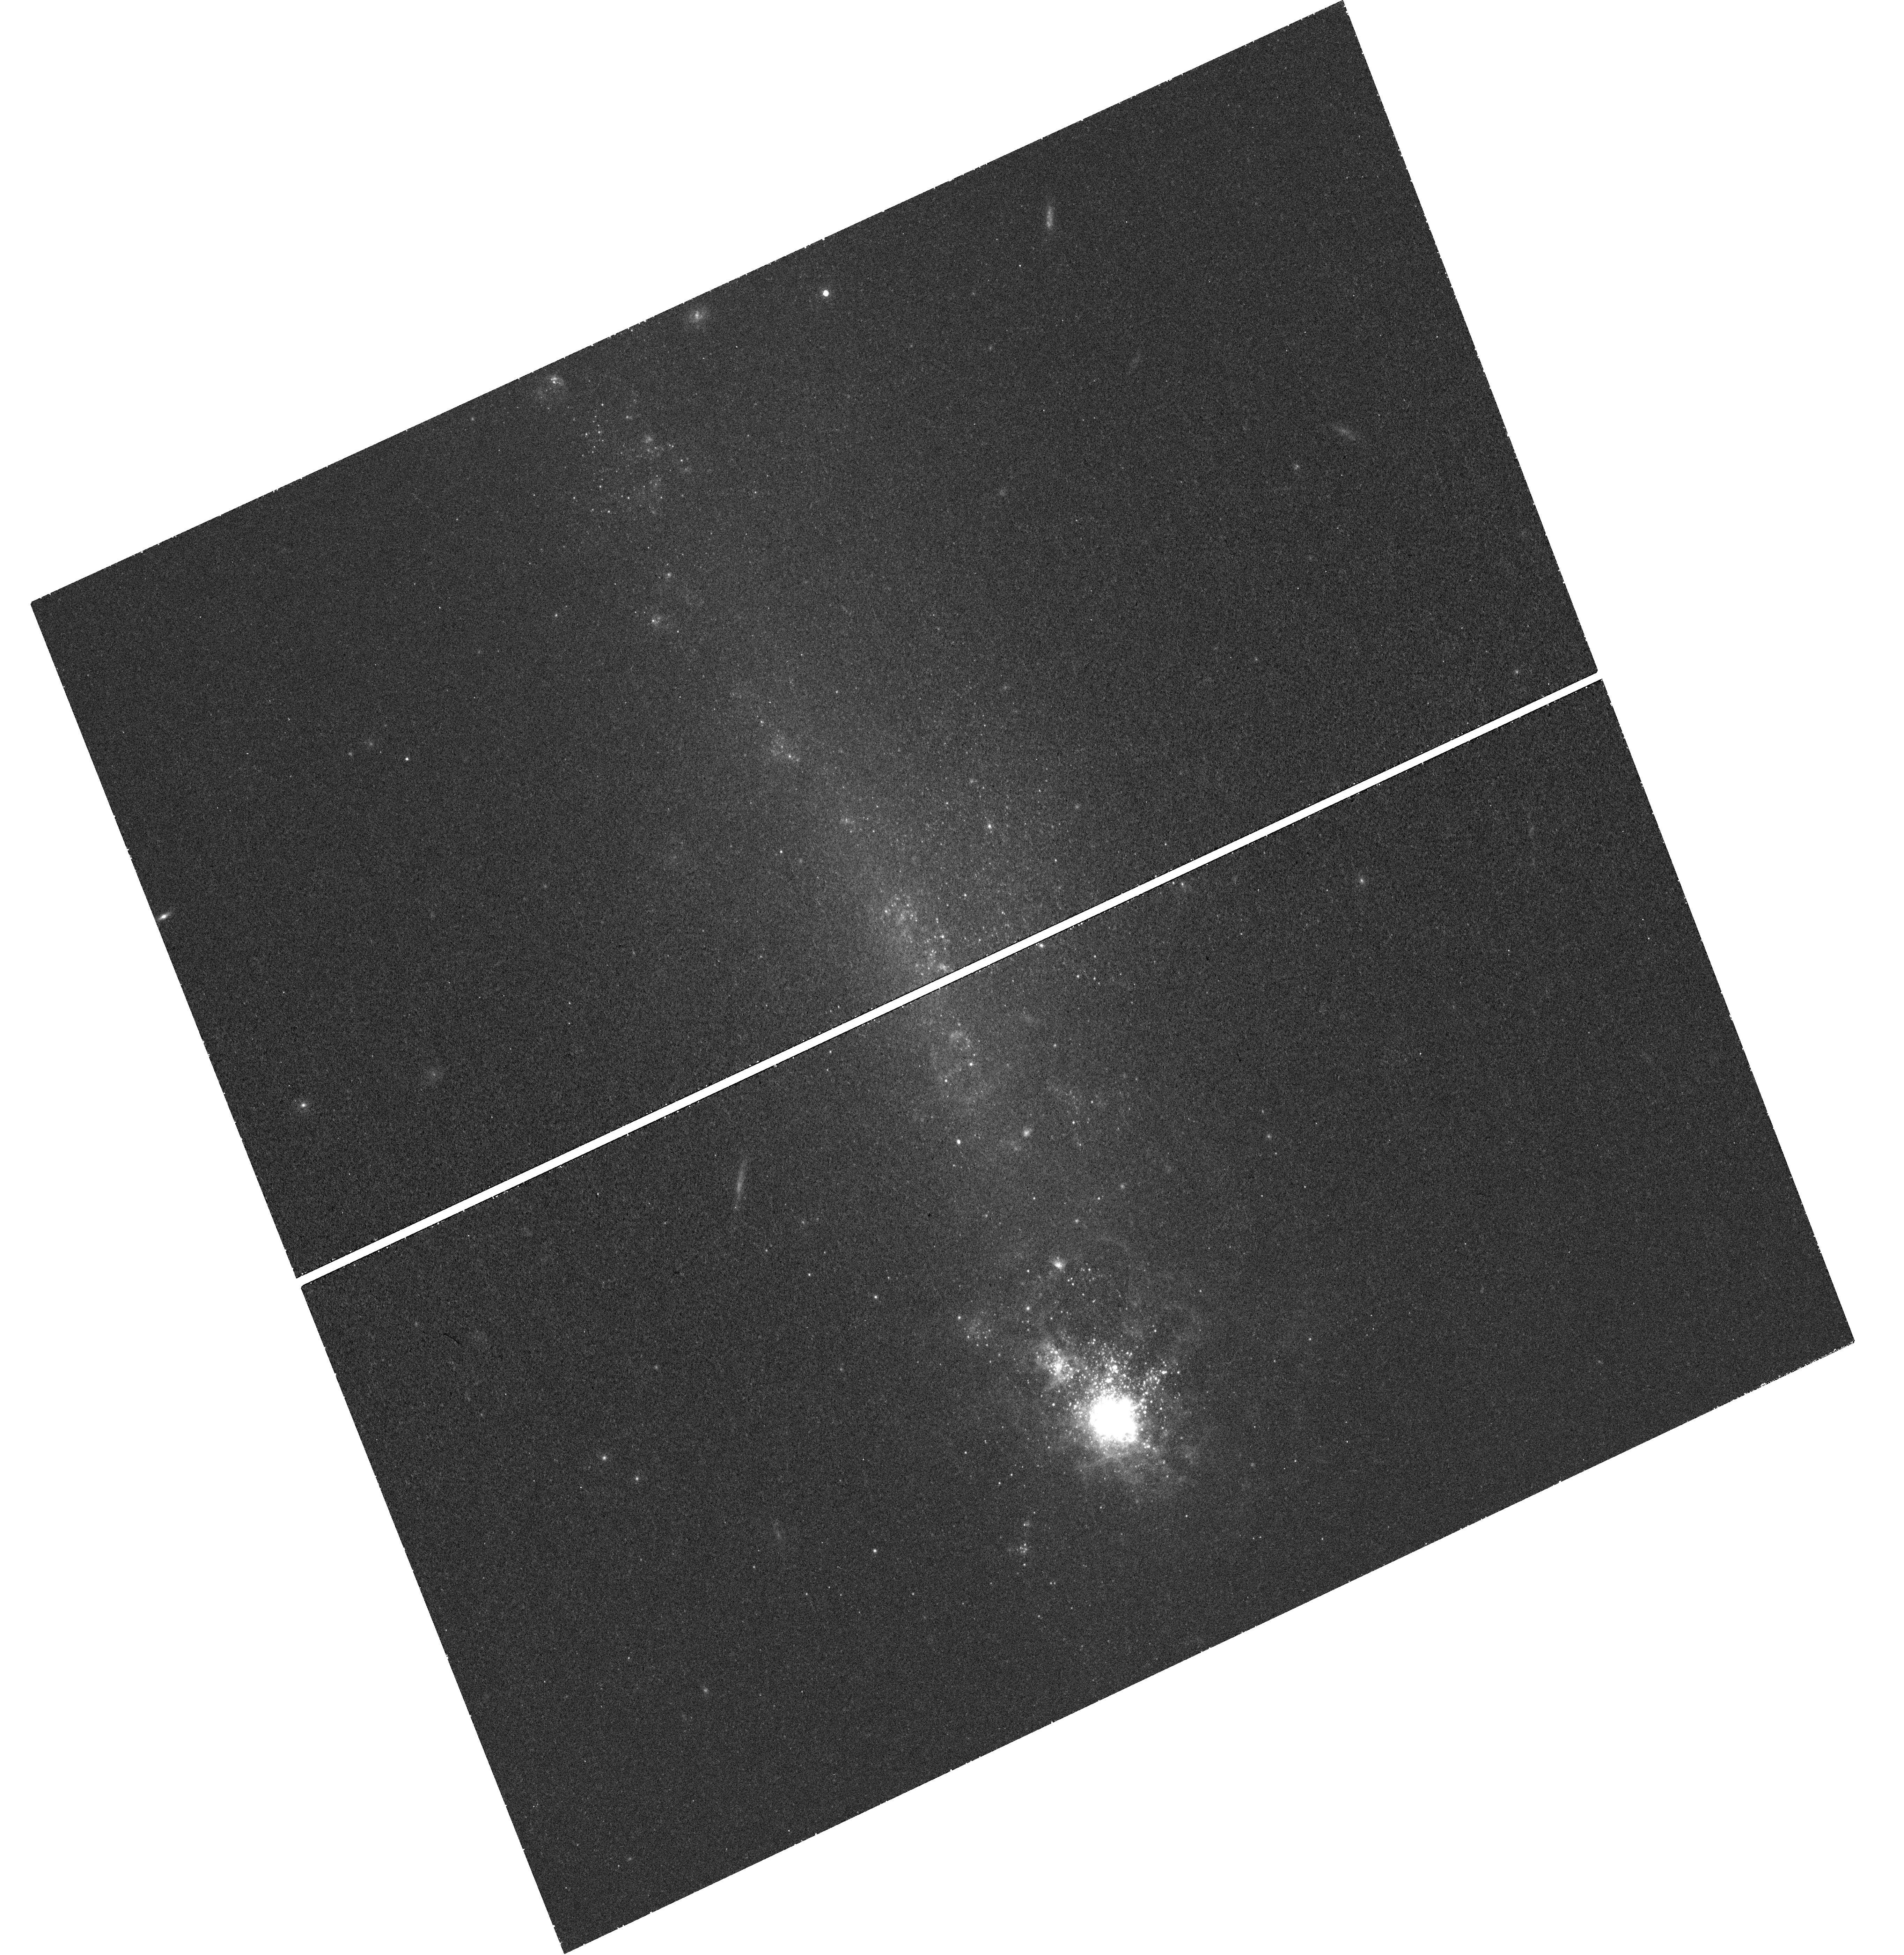
Target: NGC-4861. Instrument: WFC3/UVIS. Filter: F673N. Exposure: 46 min. Observation ID: hst_12497_02_wfc3_uvis_f673n_ibse02

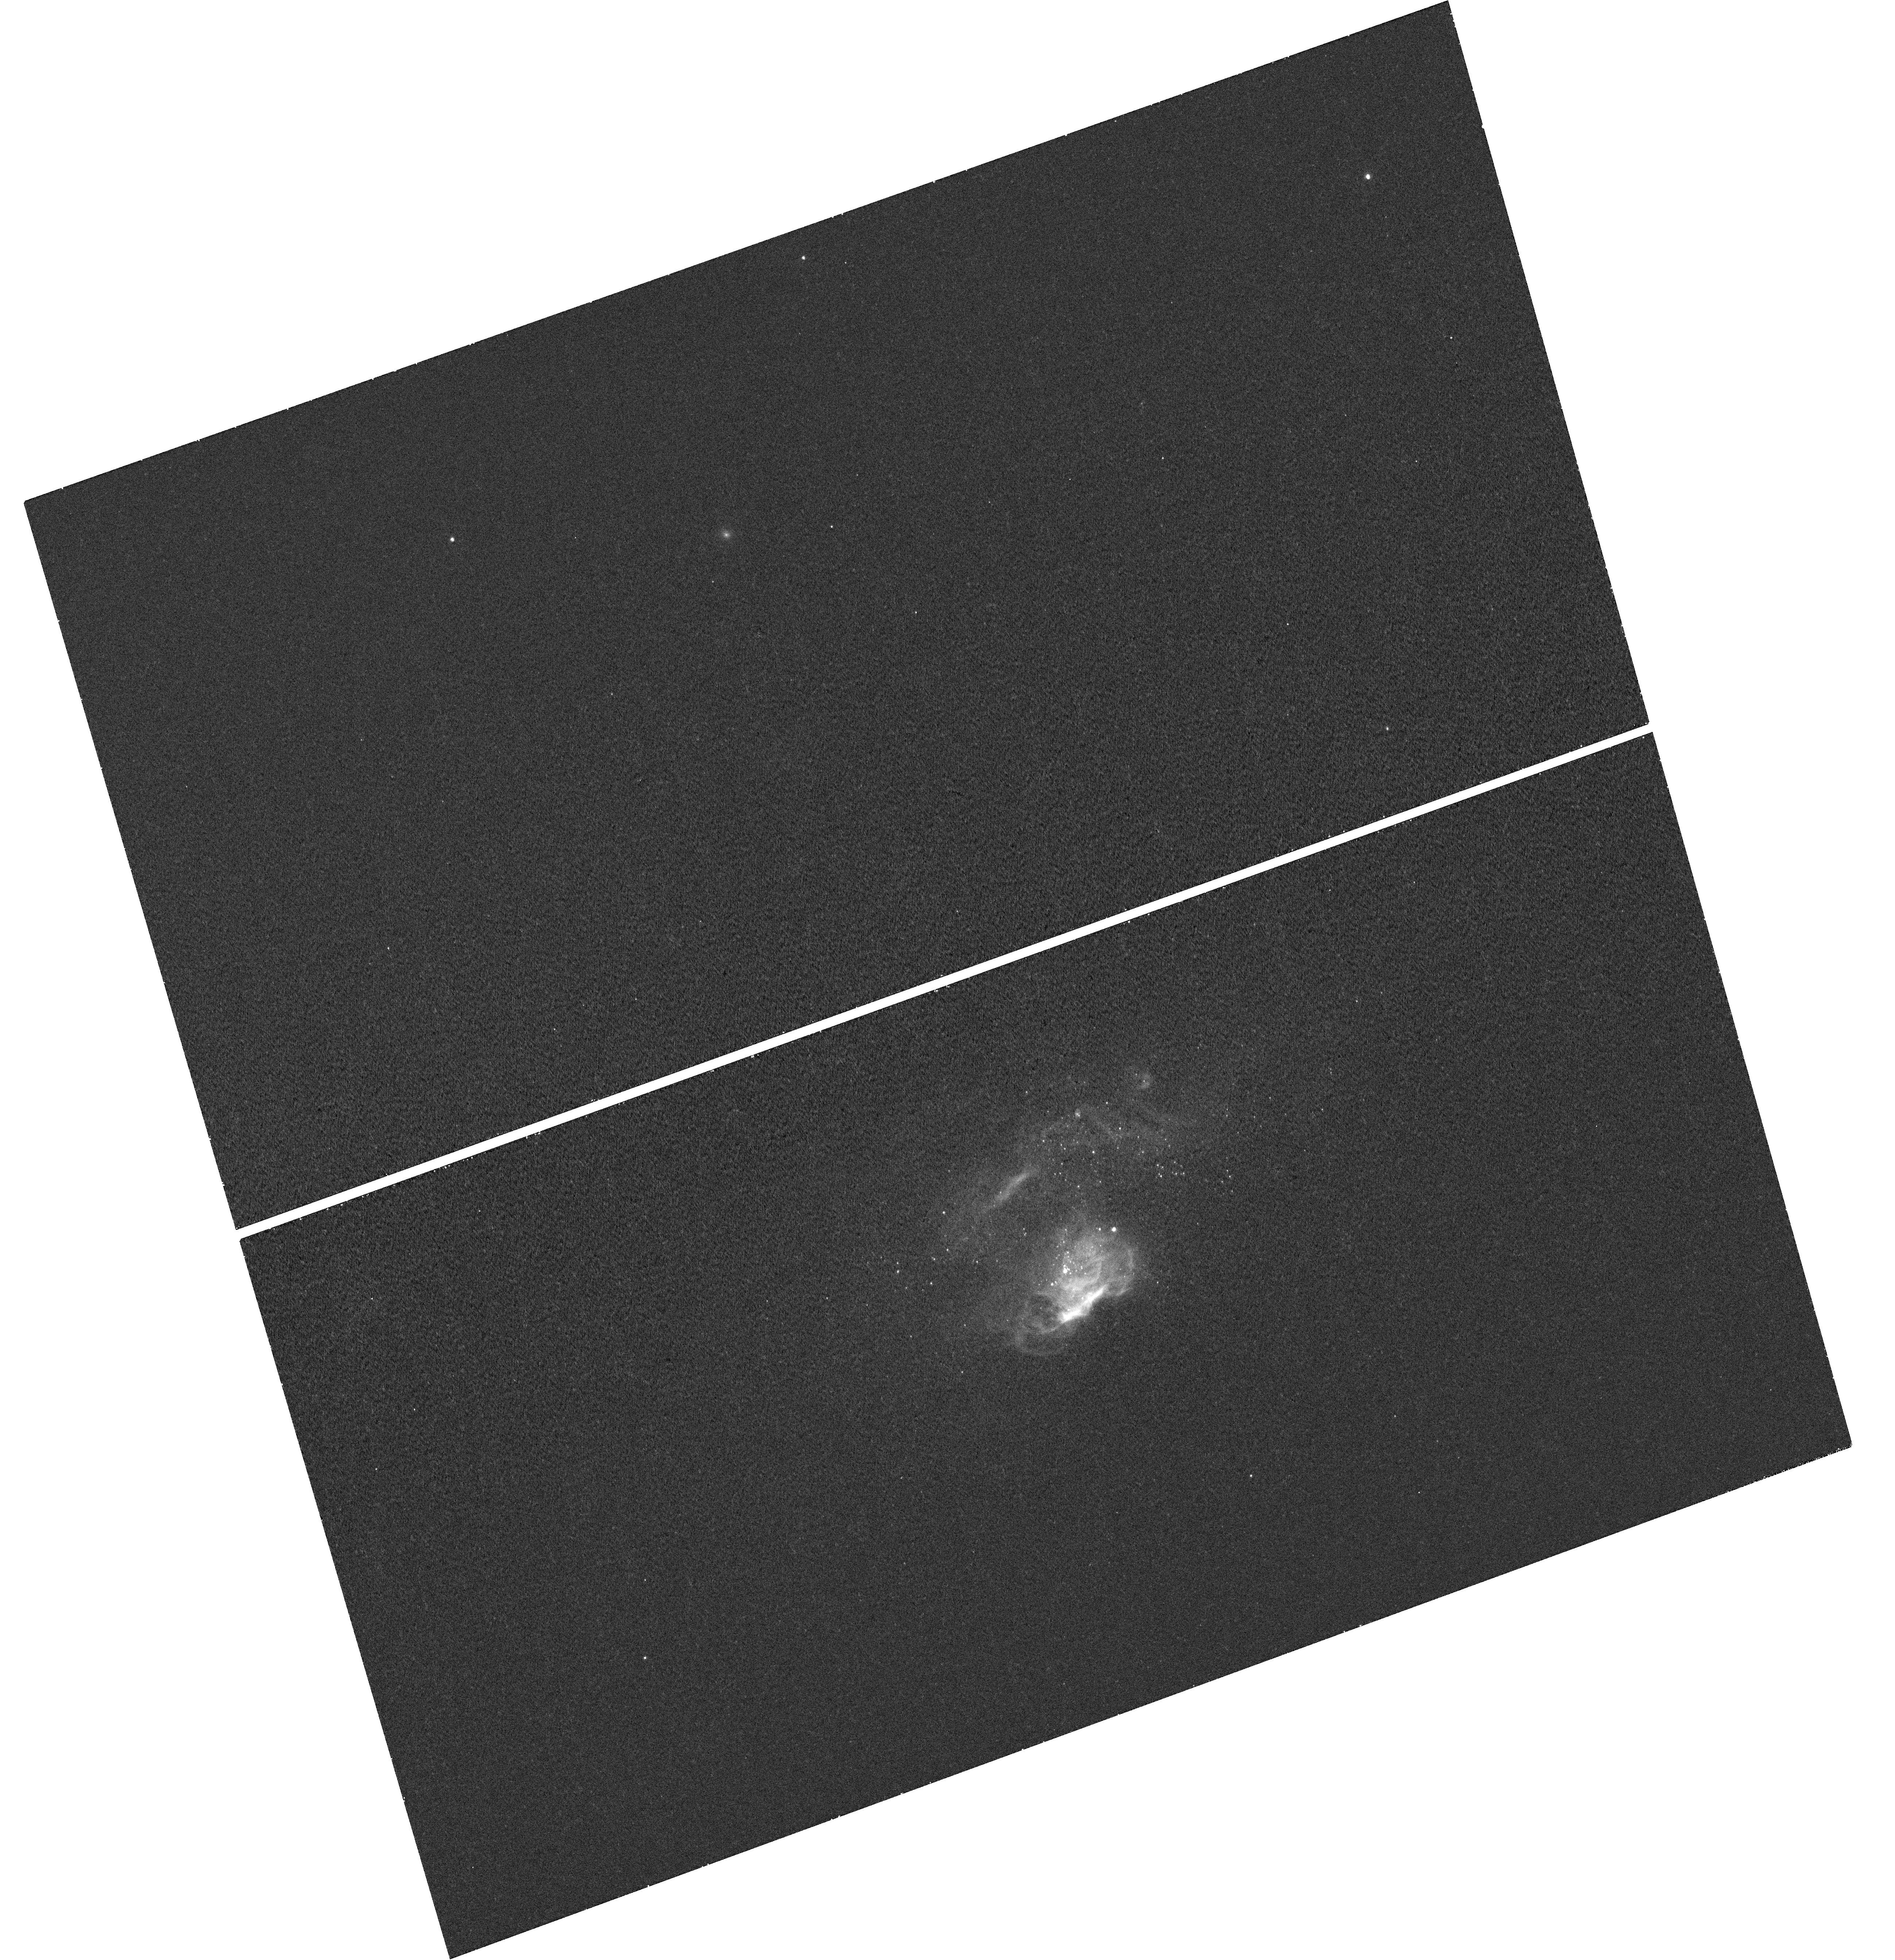
Target: MRK-178. Instrument: WFC3/UVIS. Filter: F502N. Exposure: 22 min. Observation ID: hst_12497_01_wfc3_uvis_f502n_ibse01

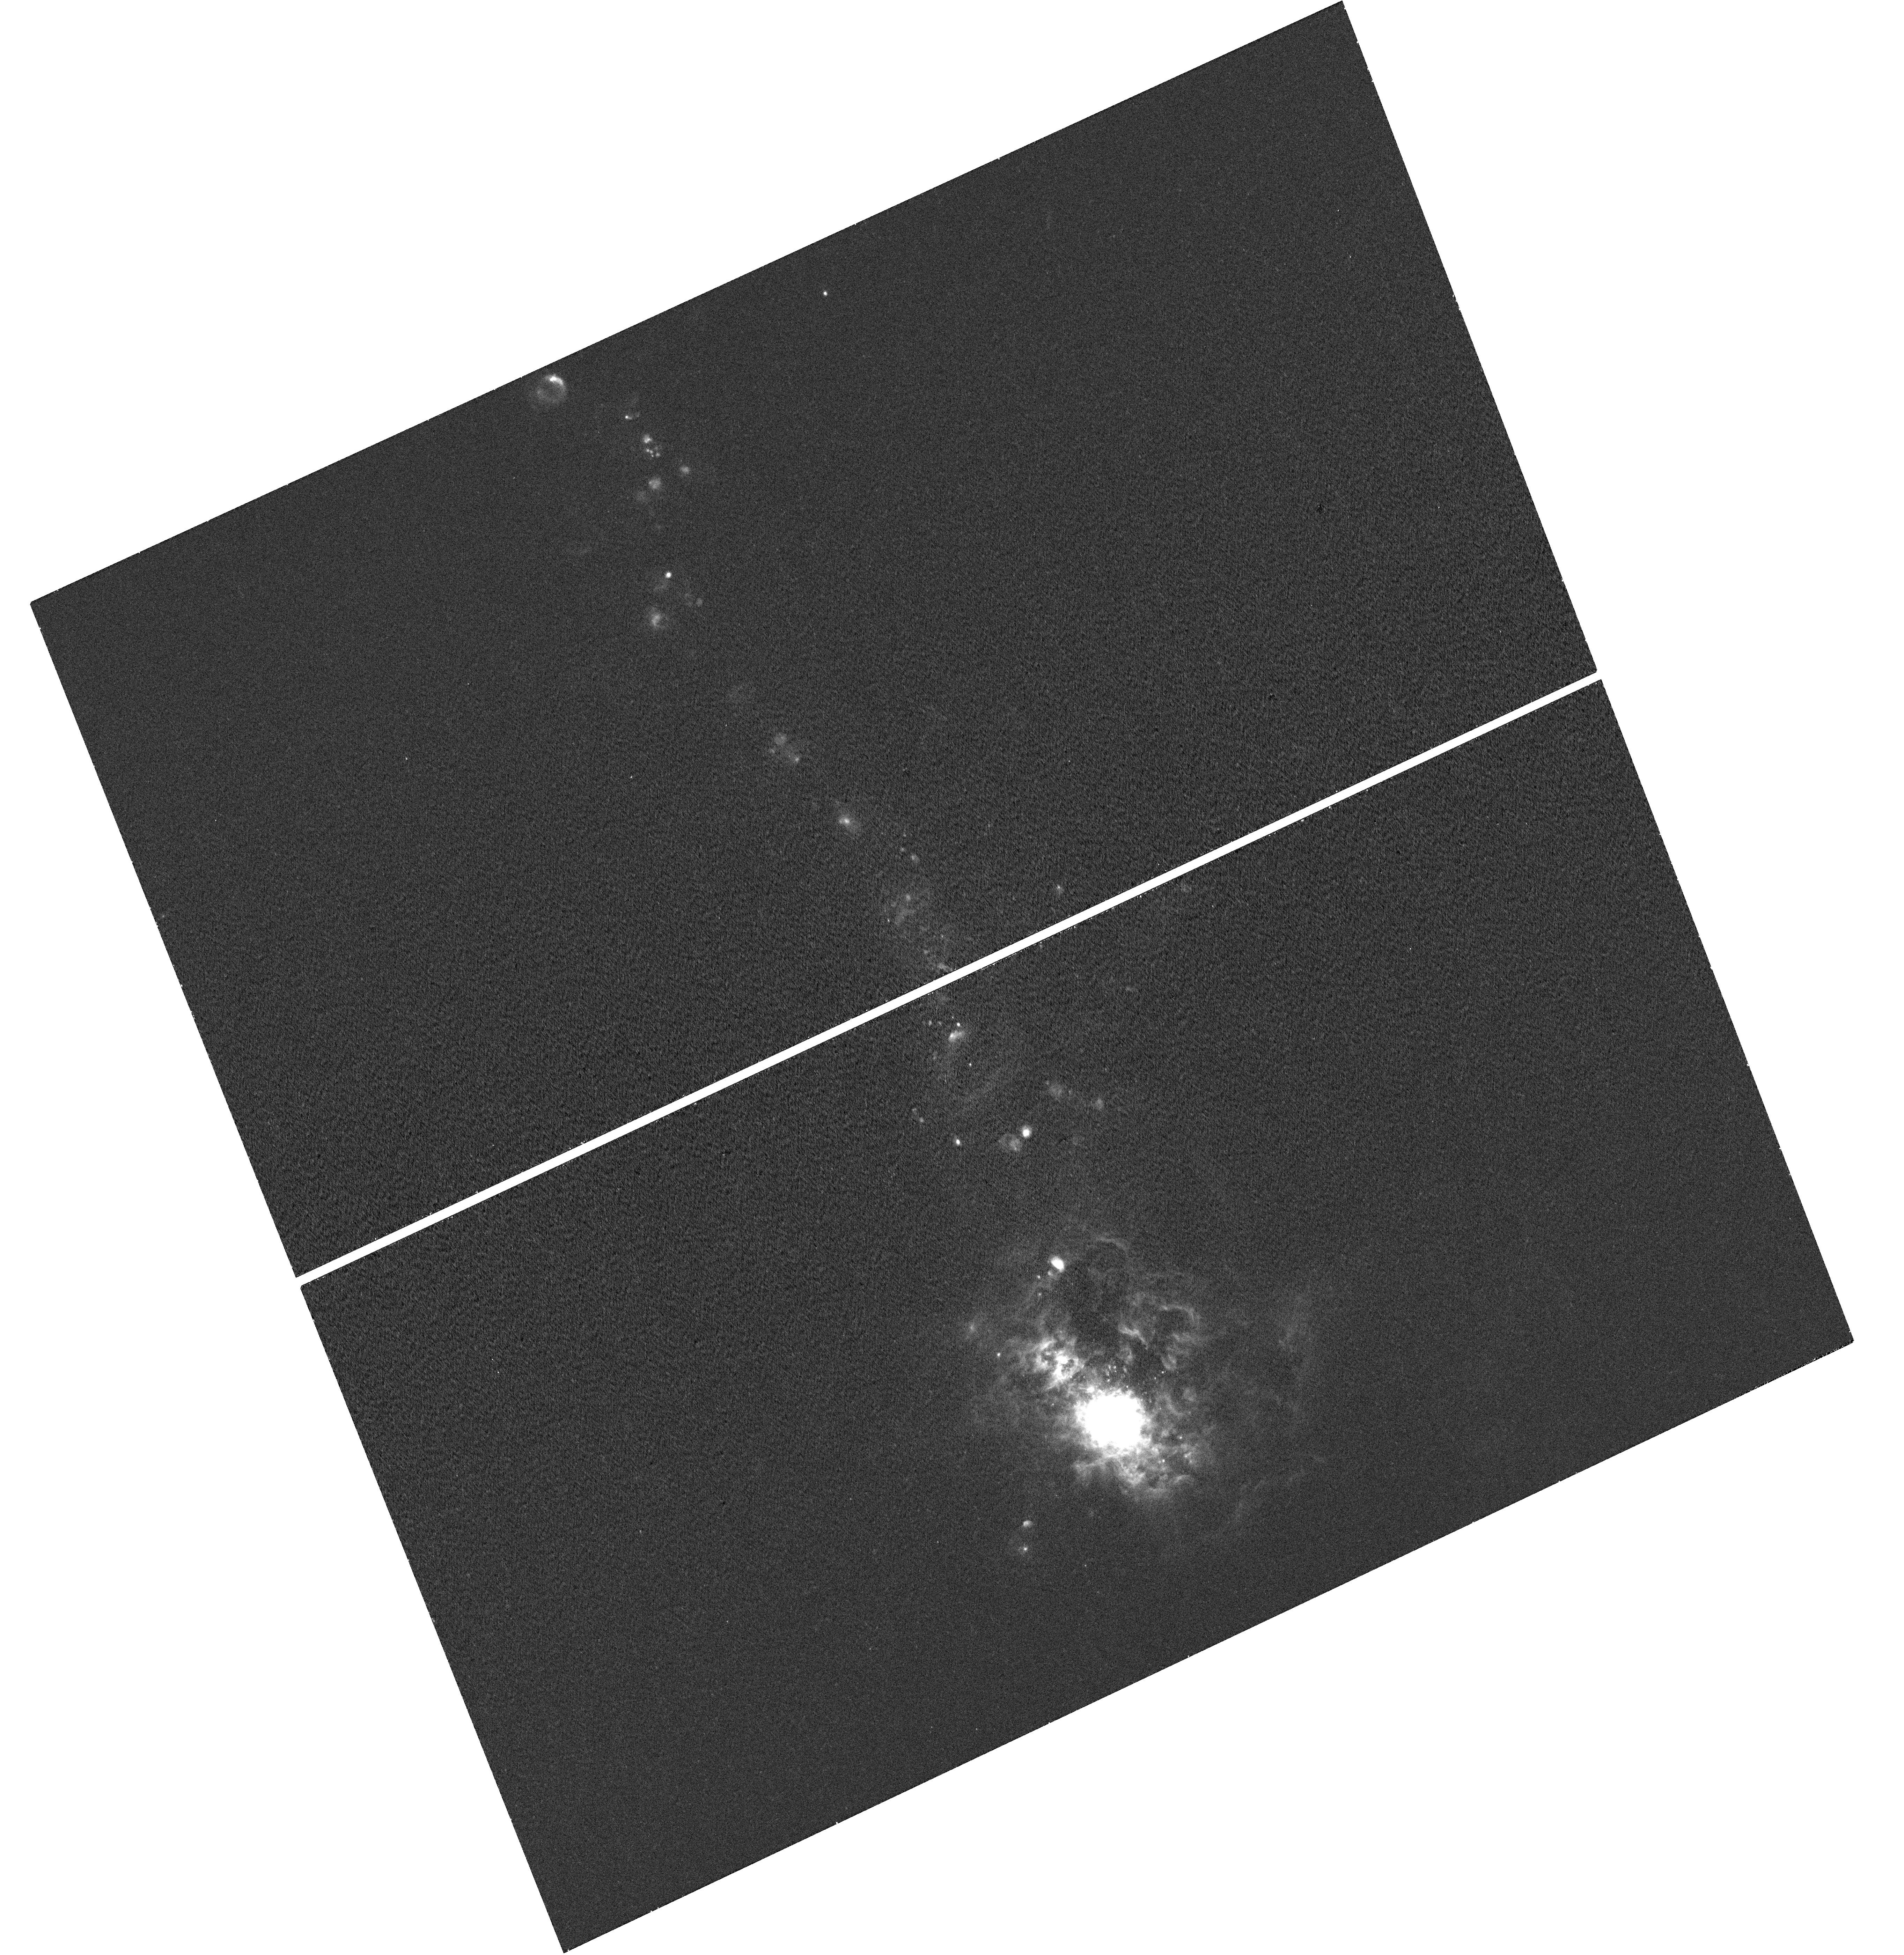
Target: NGC-4861. Instrument: WFC3/UVIS. Filter: F658N. Exposure: 20 min. Observation ID: hst_12497_02_wfc3_uvis_f658n_ibse02

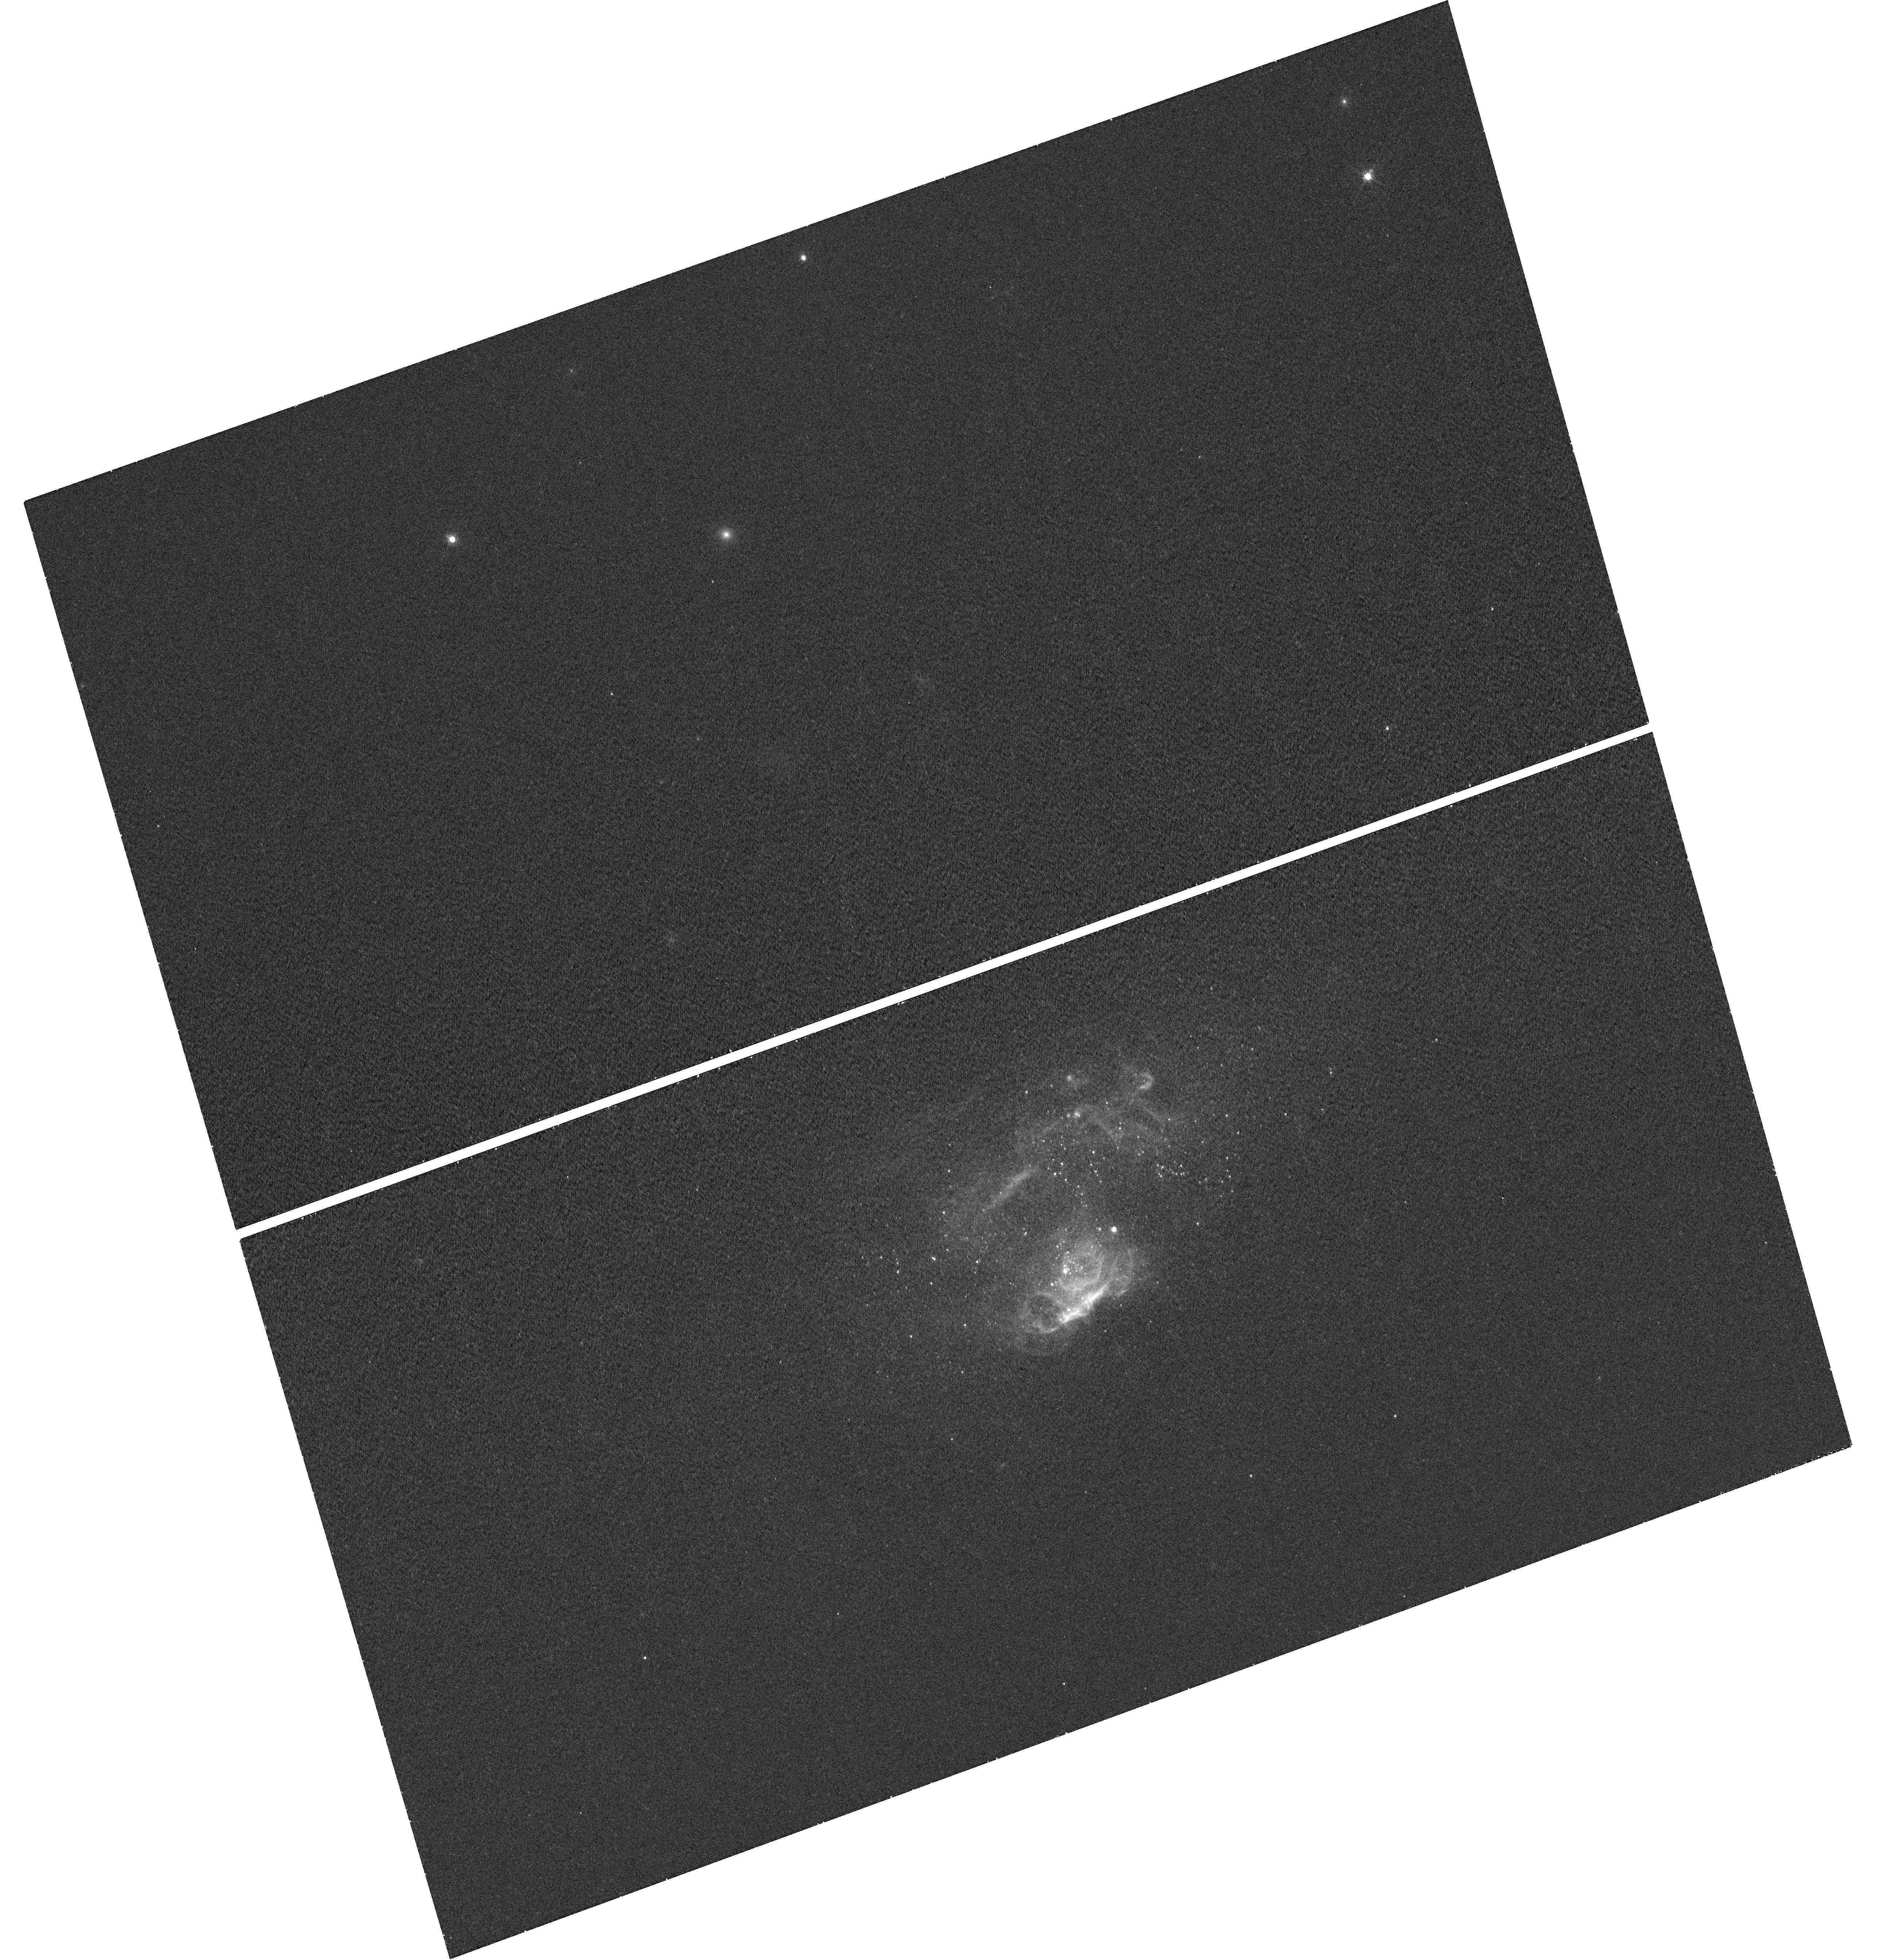
Target: MRK-178. Instrument: WFC3/UVIS. Filter: F657N. Exposure: 20 min. Observation ID: hst_12497_01_wfc3_uvis_f657n_ibse01

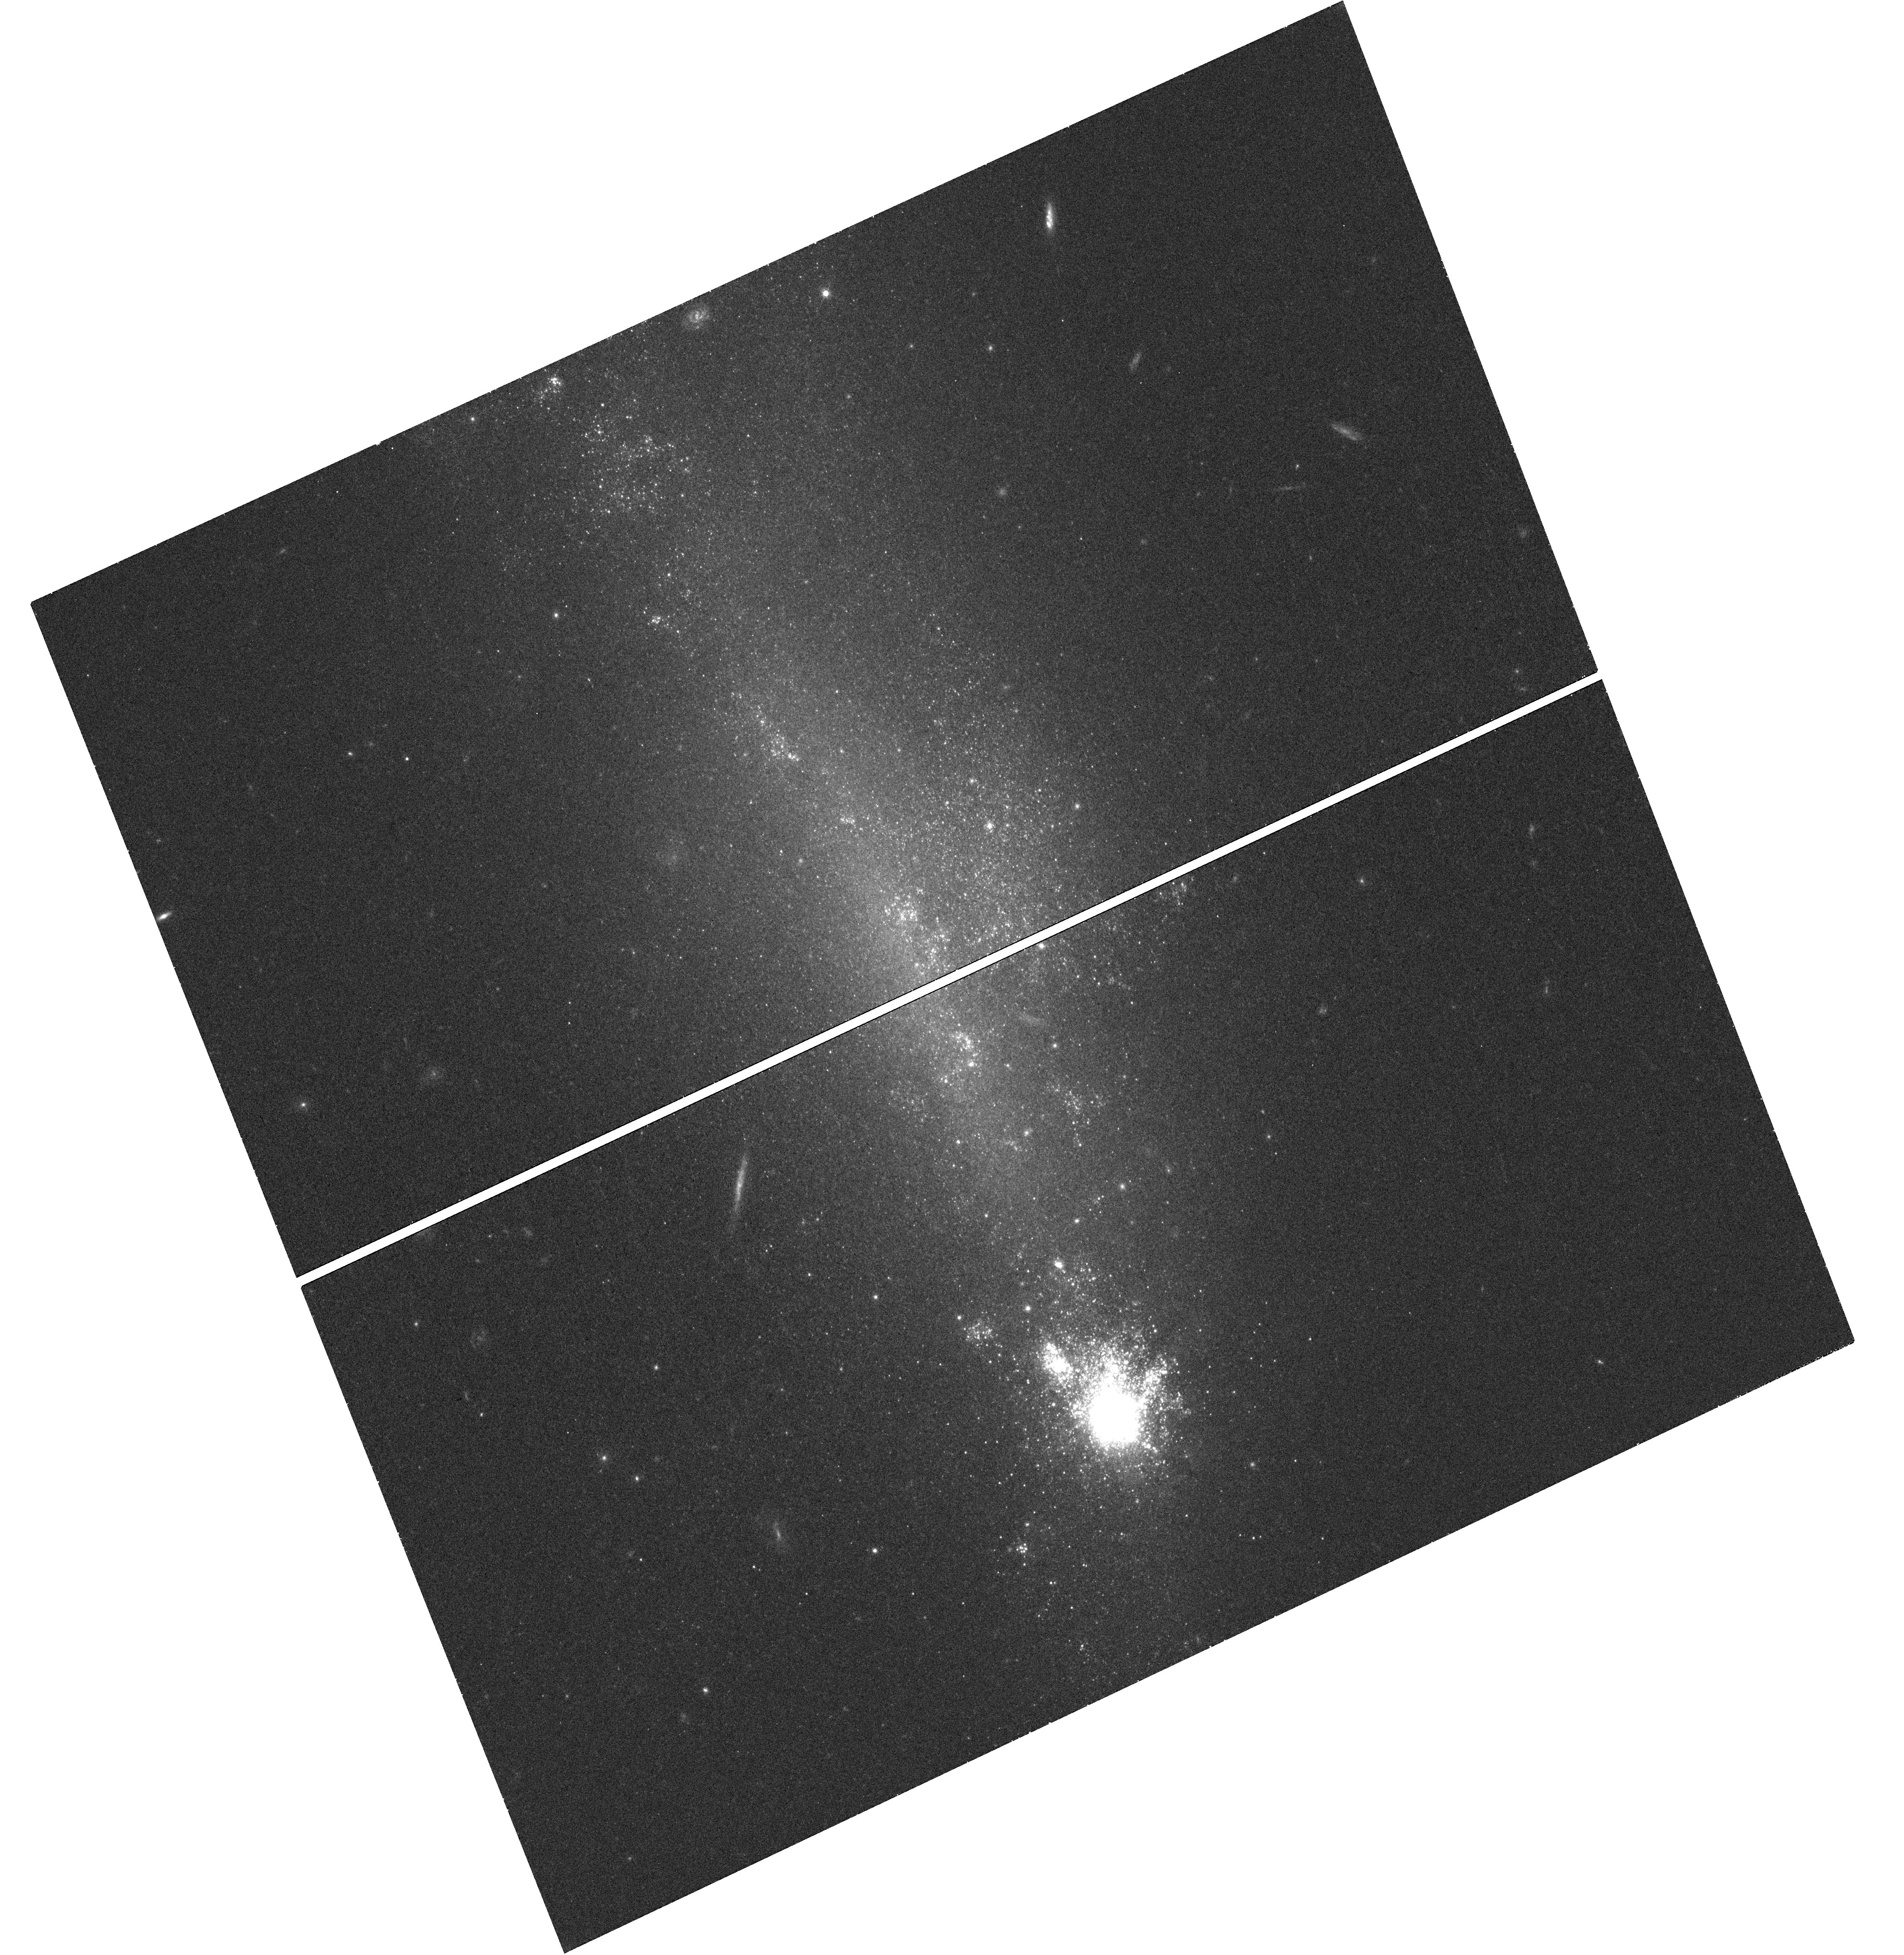
Target: NGC-4861. Instrument: WFC3/UVIS. Filter: F547M. Exposure: 22 min. Observation ID: hst_12497_02_wfc3_uvis_f547m_ibse02

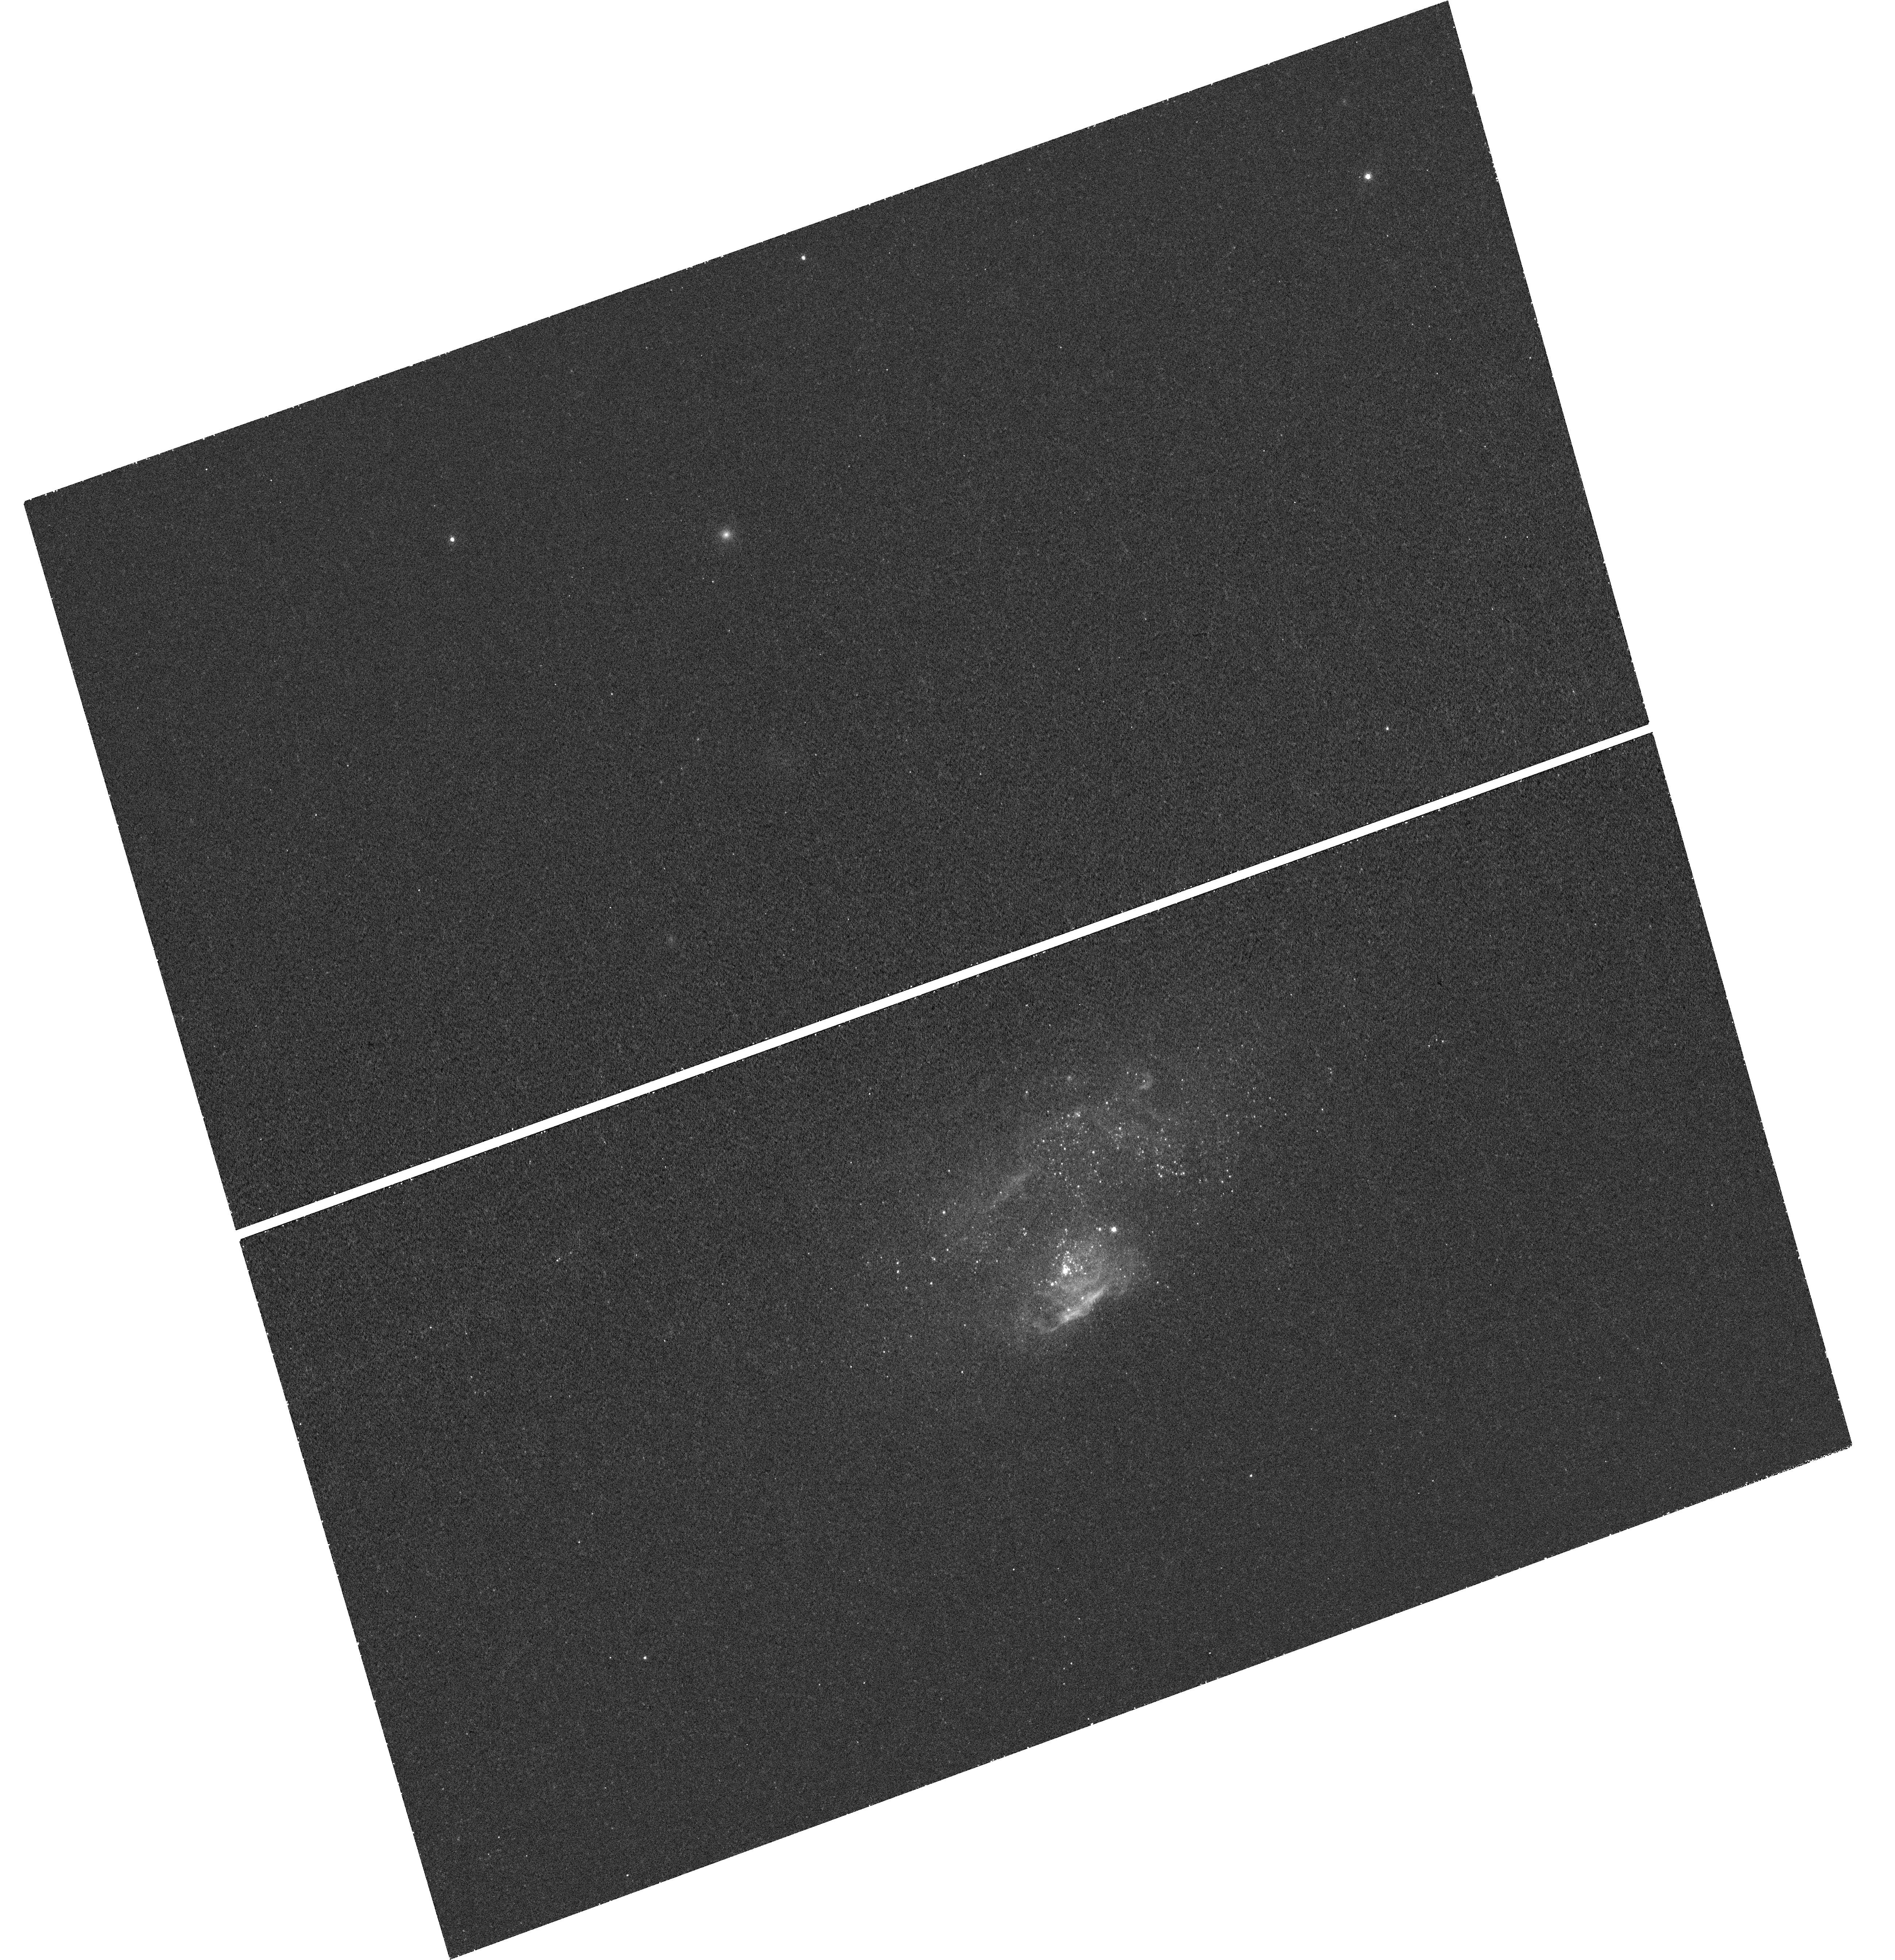
Target: MRK-178. Instrument: WFC3/UVIS. Filter: F487N. Exposure: 46 min. Observation ID: hst_12497_01_wfc3_uvis_f487n_ibse01

Constraining Stellar Feedback : A Census of Shock-ionized Gas in Nearby Starbursts Galaxies. (PI: Hong, Sungryong)

Stellar feedback is one of the most important engines of galaxy formation and evolution. However, the observational constraints are not yet established. We propose to investigate this problem by observing 2 nearby star-forming galaxies, selected to fill an unexplored niche in the key 2-dimensional parameter space of host galaxys stellar mass and star formation rate density. From the WFC3 narrow-band observations in the light of H-alpha, H-beta, [OIII], and [SII], we will : (1) produce the line diagnostic diagrams, [O III](5007)/H-beta vs. [S II](6716+6731)/H-alpha, (2) discriminate the feedback-driven shock-ionized component from the ionized gas, (3) measure the energy budget of the shocks from star forming feedback. Those observations, joined by our previous data and studies on nearby starburst galaxies, will yield the efficiency of the feedback, i.e. the fraction of the star formations mechanical energy transported out of the starburst site rather than radiated away, as a function of both stellar mass and star formation rate intensity. The high angular resolution of HST is crucial for separating the shock fronts (~10pc = 0.2 at 10 Mpc) from the photo-ionized regions. This project will provide the quantitative foundation of stellar feedback and a gauge for determining the role of feedback in the energetics, structure, and star formation history of galaxies.